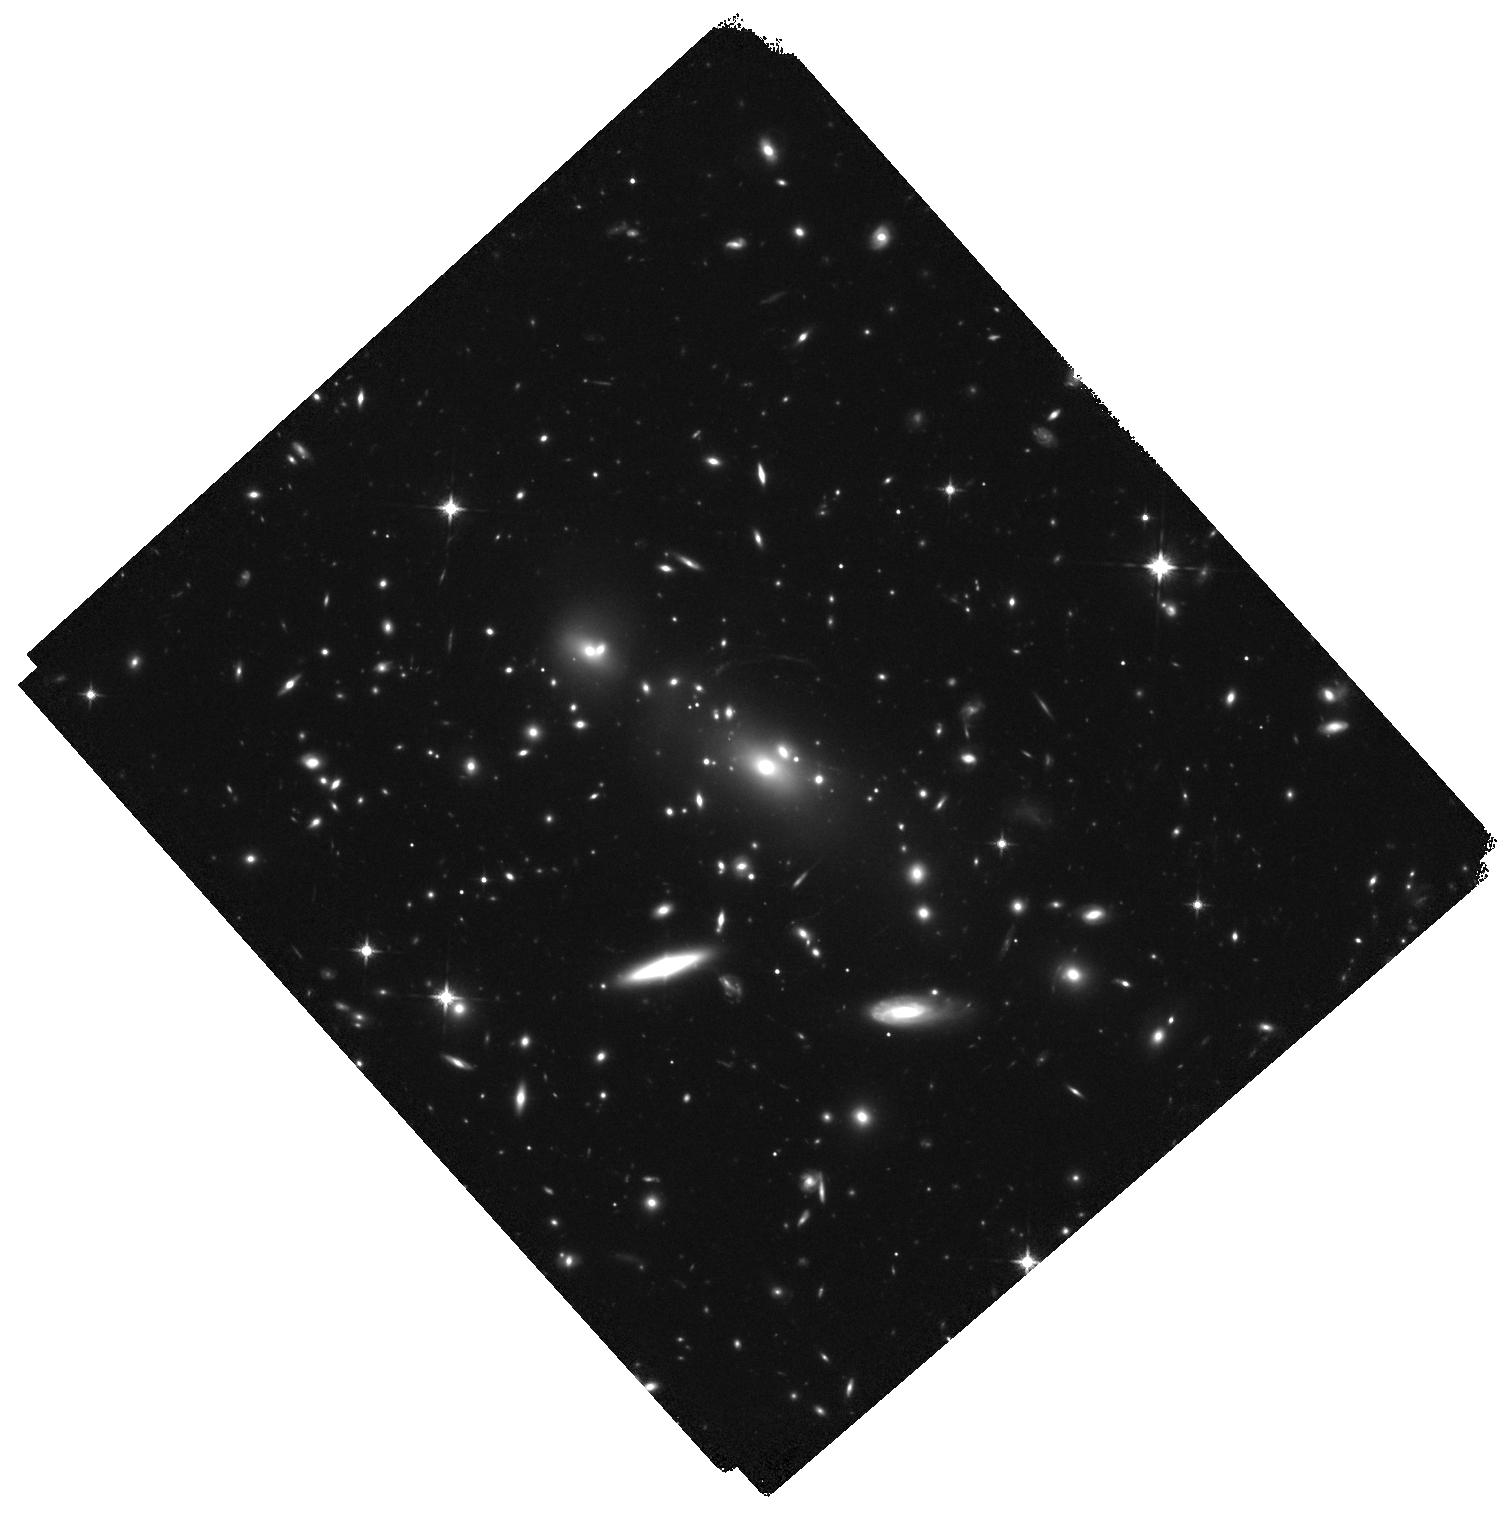
Target: MACSJ2214-1359. Instrument: WFC3/IR. Filter: F125W. Exposure: 1.1 h. Observation ID: hst_13666_01_wfc3_ir_f125w_ickd01

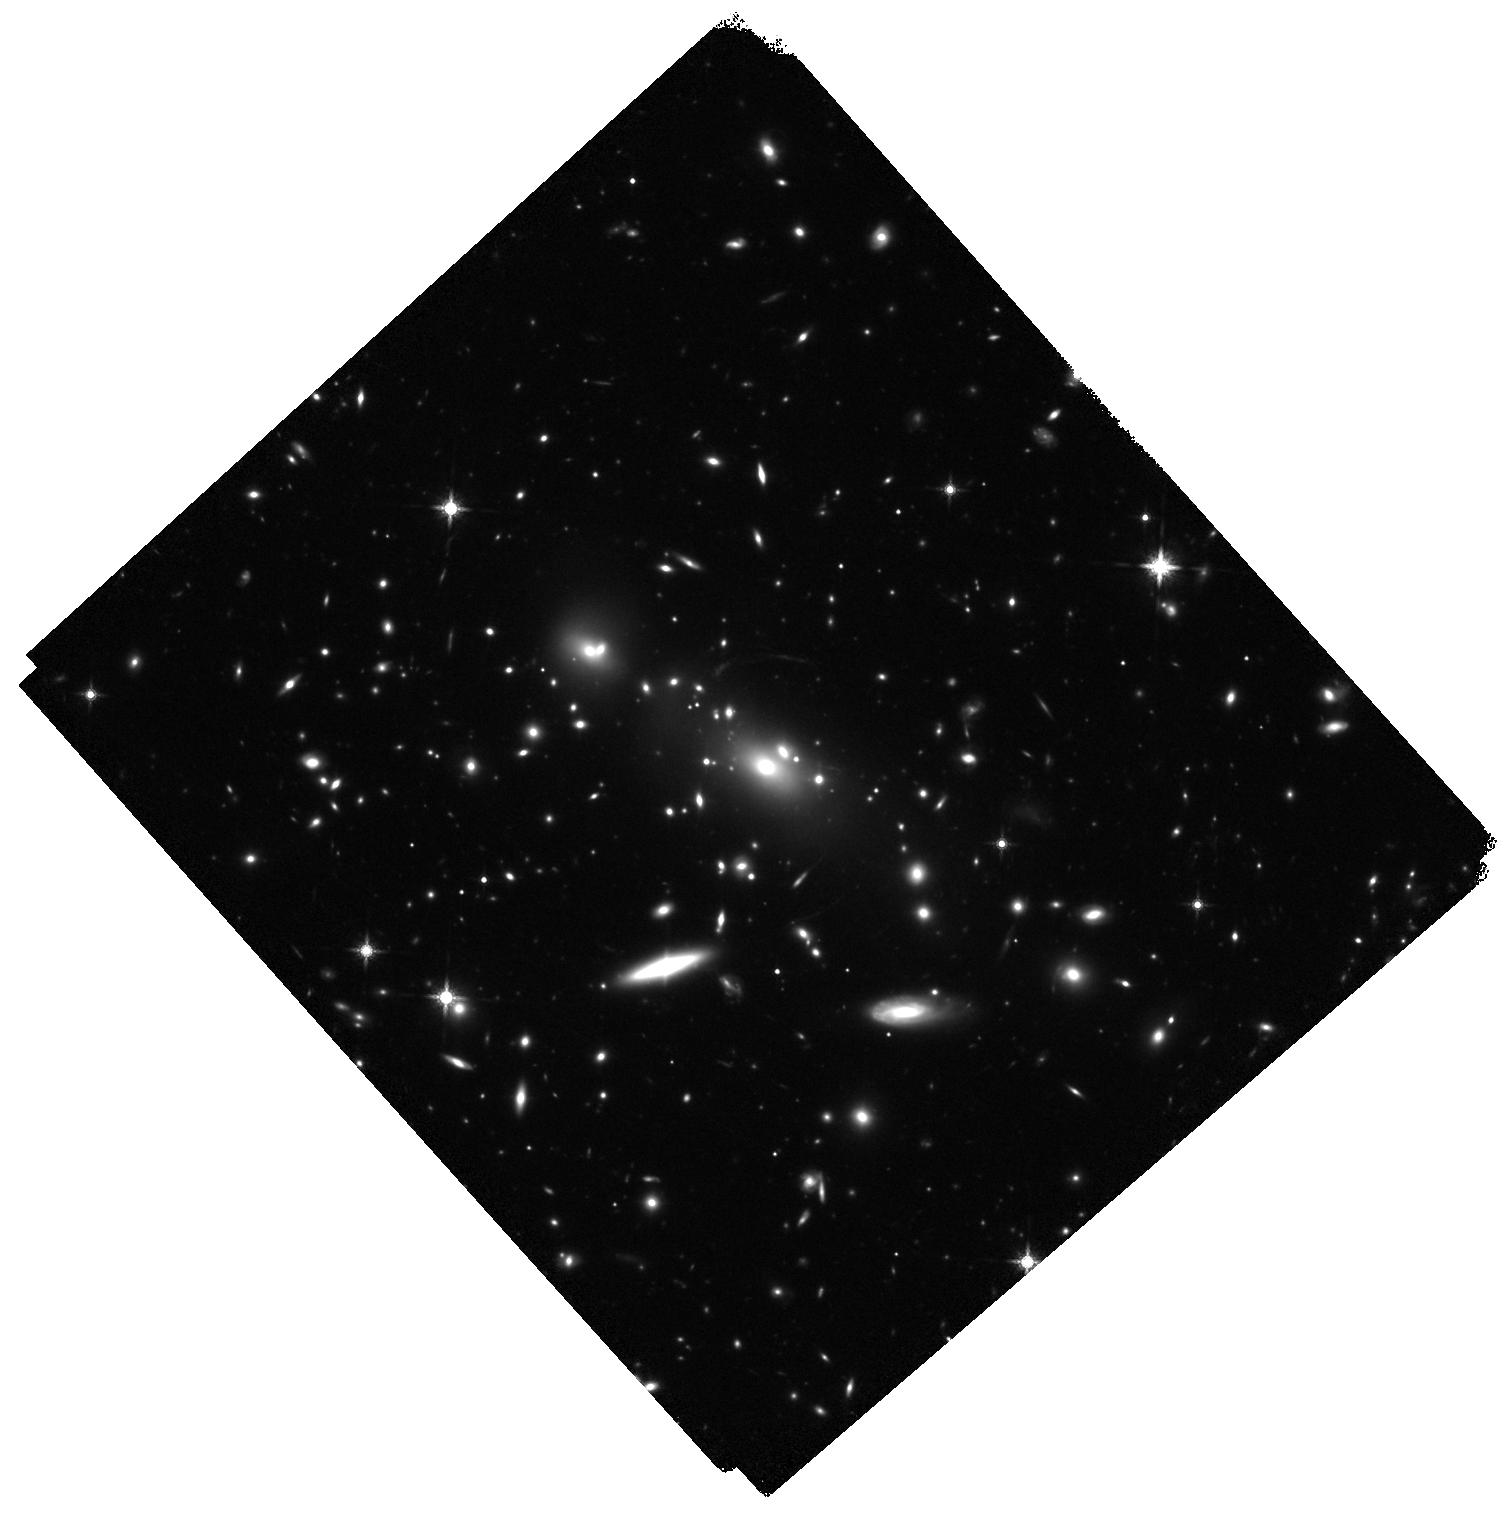
Target: MACSJ2214-1359. Instrument: WFC3/IR. Filter: F160W. Exposure: 1.3 h. Observation ID: hst_13666_01_wfc3_ir_f160w_ickd01

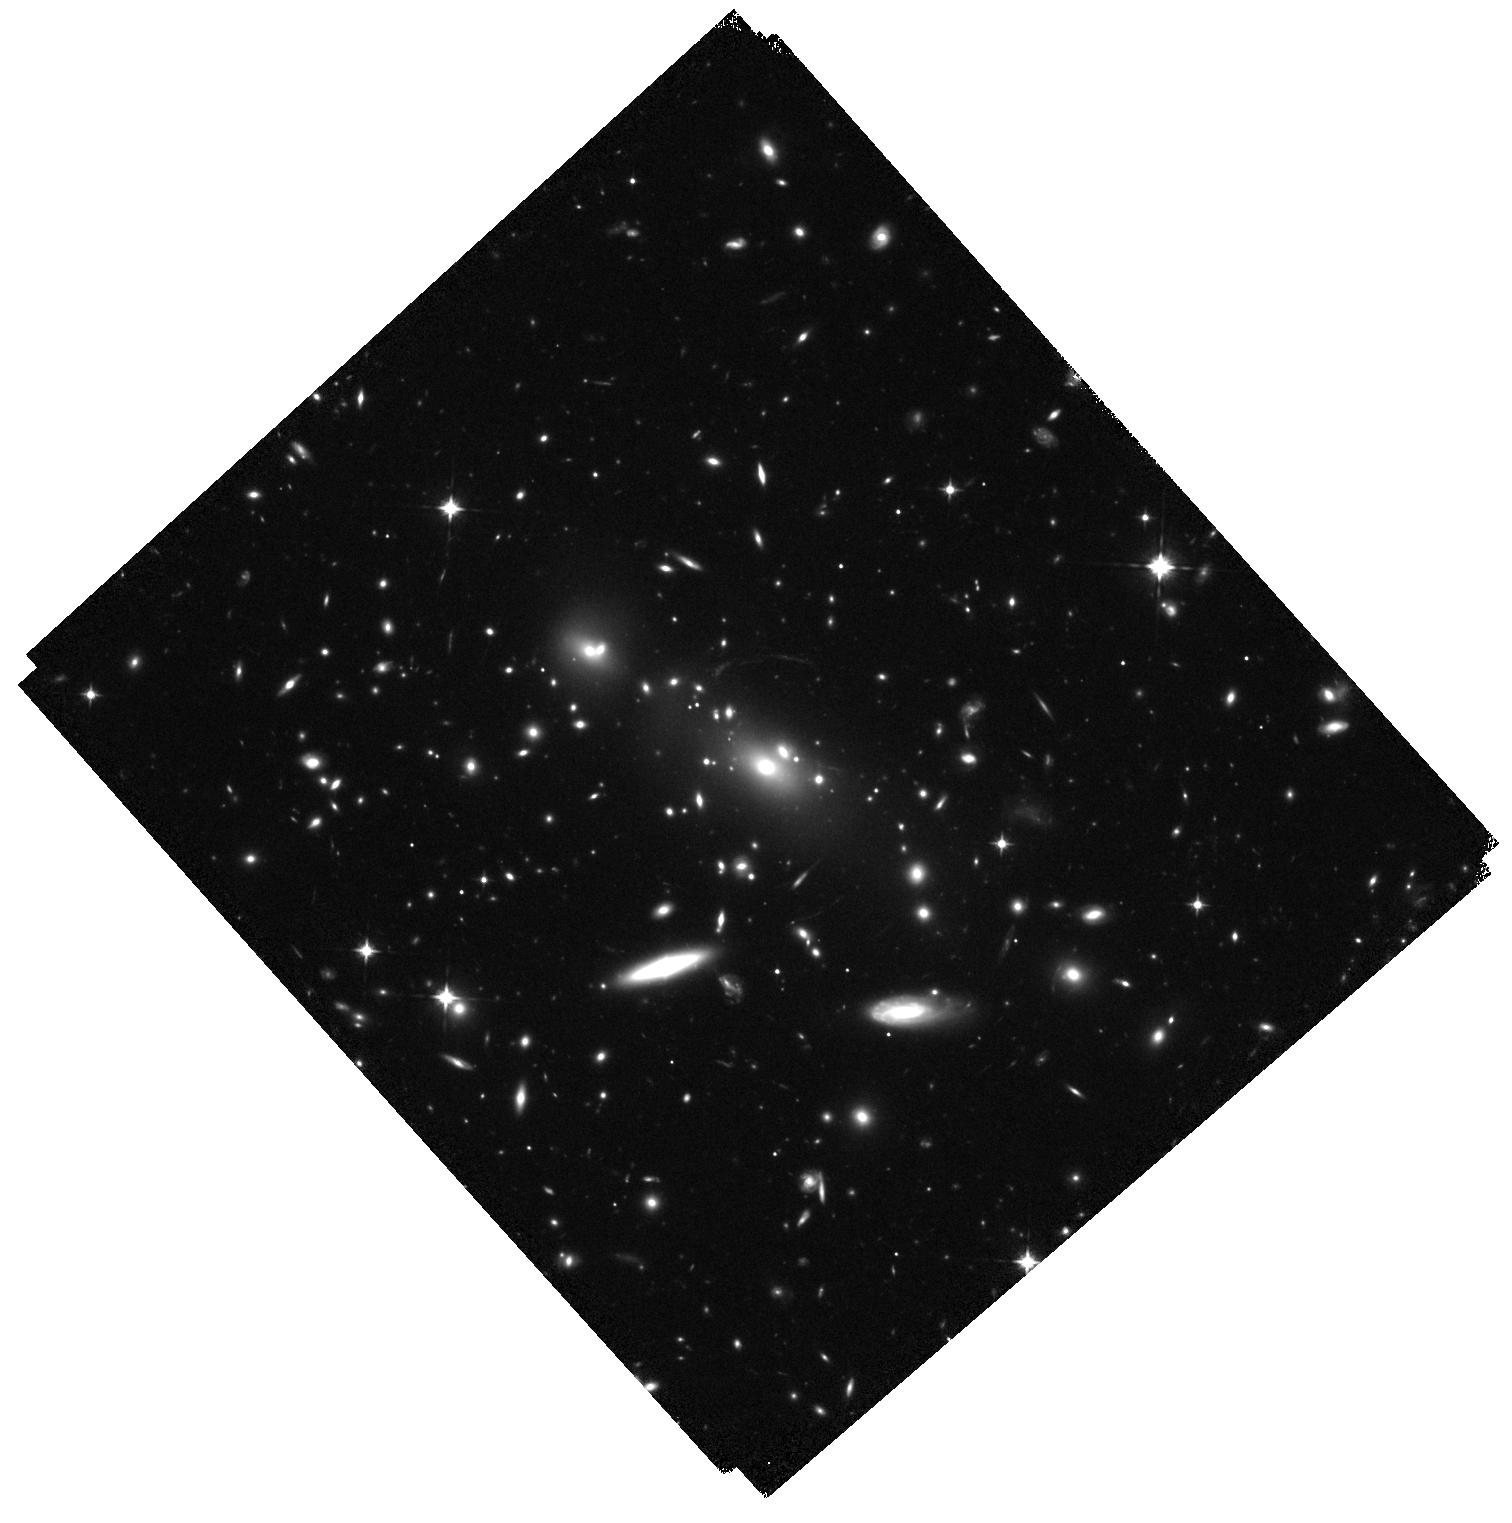
Target: MACSJ2214-1359. Instrument: WFC3/IR. Filter: F105W. Exposure: 1.1 h. Observation ID: hst_13666_01_wfc3_ir_f105w_ickd01

The power of the great observatories: Investigating stellar properties out to z~10 with HST and Spitzer (PI: Bradac, Marusa)

In spite of recent progress, the role of distant galaxies in cosmic reionization has been difficult to pin down. A powerful way to make progress is to move beyond counting high redshift sources and study the stellar properties of the population instead. Accurate knowledge of the average star formation density and its recent history in the universe at this epoch is necessary to determine whether these galaxies emit enough hard photons to reionize the Universe. SURFS UP is a Spitzer Exploration Science program (PI Bradac) designed to measure stellar masses and ages of galaxies at z >~ 7 and identify the dominant sources of the bulk of ionizing photons necessary to drive reionization. The last observations were completed in March 2014. The program uses 10 galaxy clusters as cosmic telescopes to study galaxies at intrinsically lower luminosities than blank field surveys of the same exposure time. All clusters but one have both extremely deep HST and Spitzer data available. The last cluster (MACS2214) is lacking HST WFC3-IR data which are crucial to select galaxies at z >~ 7, to study their instantaneous star formation rate via rest-frame UV, and to study their evolved population via rest-frame optical. We request here 5 orbits of WFC3-IR data, which will be a crucial complement to the existing extremely deep Spitzer and HST-ACS data for MACS2214, as well as to the entire SURFS UP sample. The proposal will double the number of currently detected sub-L* galaxies at z>~7 that have been detected by Spitzer and for which we can measure stellar masses and ages. The request of 5 orbits will strongly increase the legacy value of SURFS UP and we waive any proprietary rights.